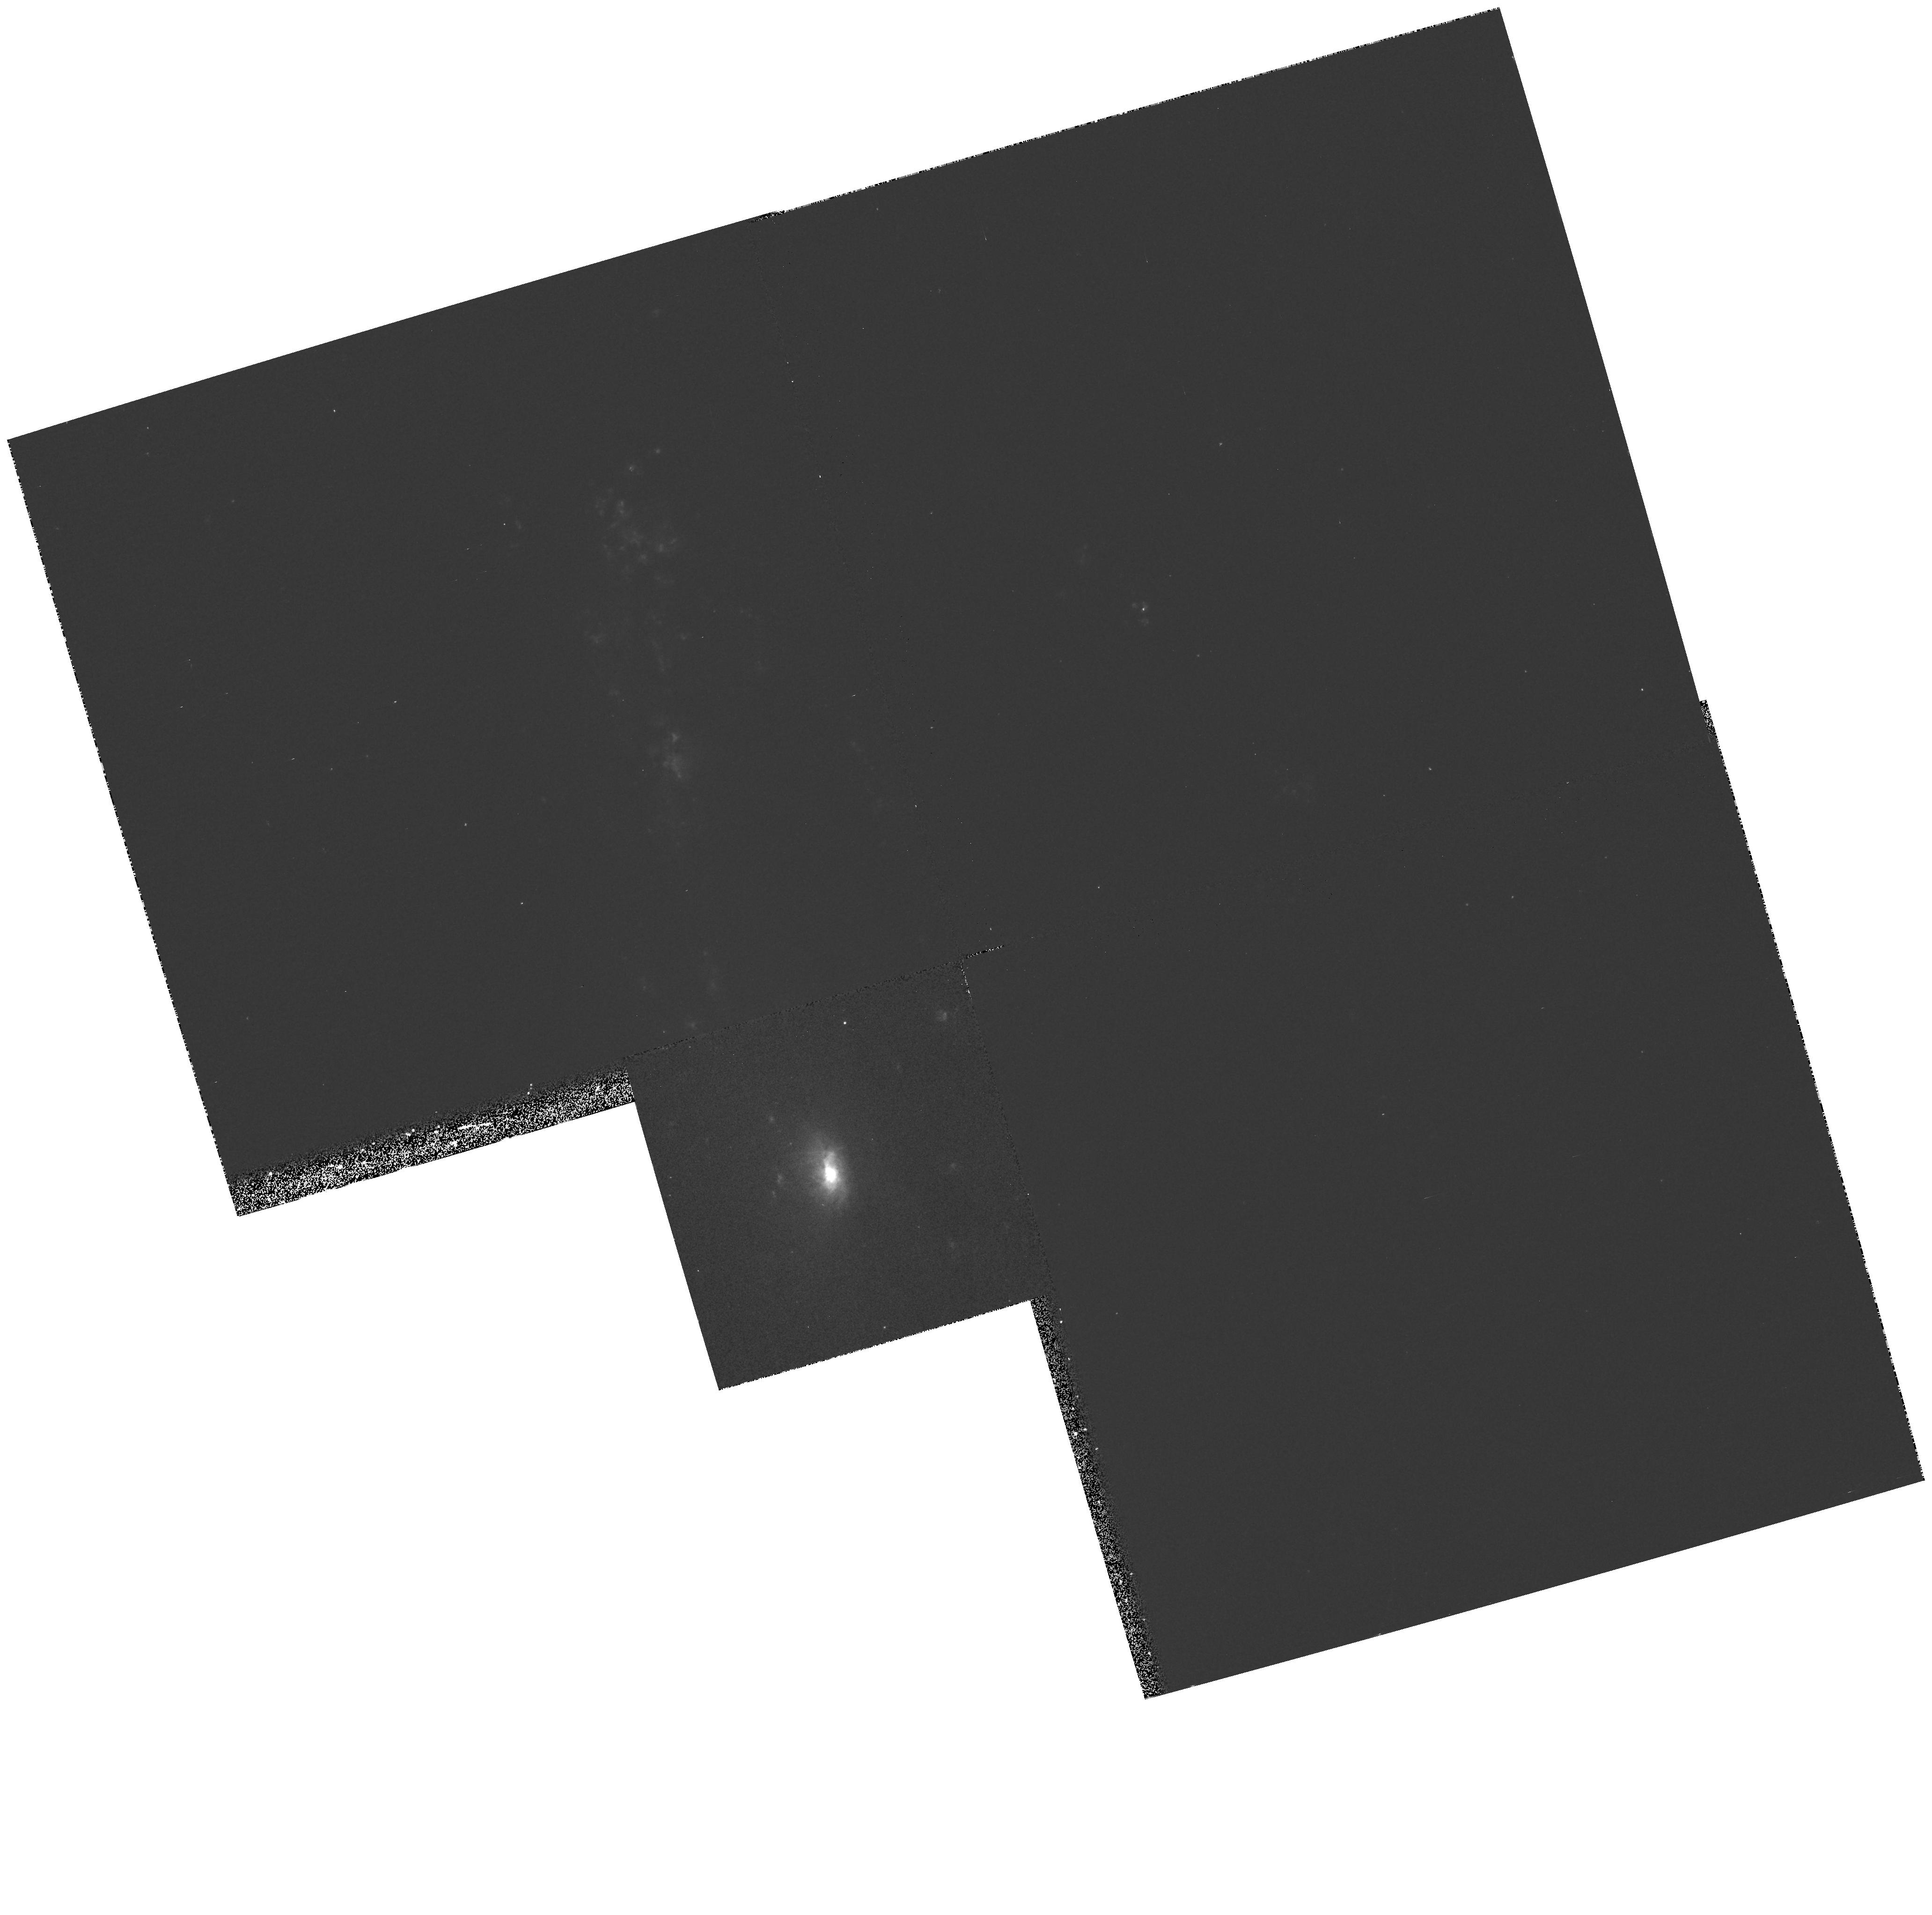
Target: NGC4569. Instrument: WFPC2/PC. Filter: F656N. Exposure: 13 min. Observation ID: hst_6436_03_wfpc2_pc_f656n_u3n103

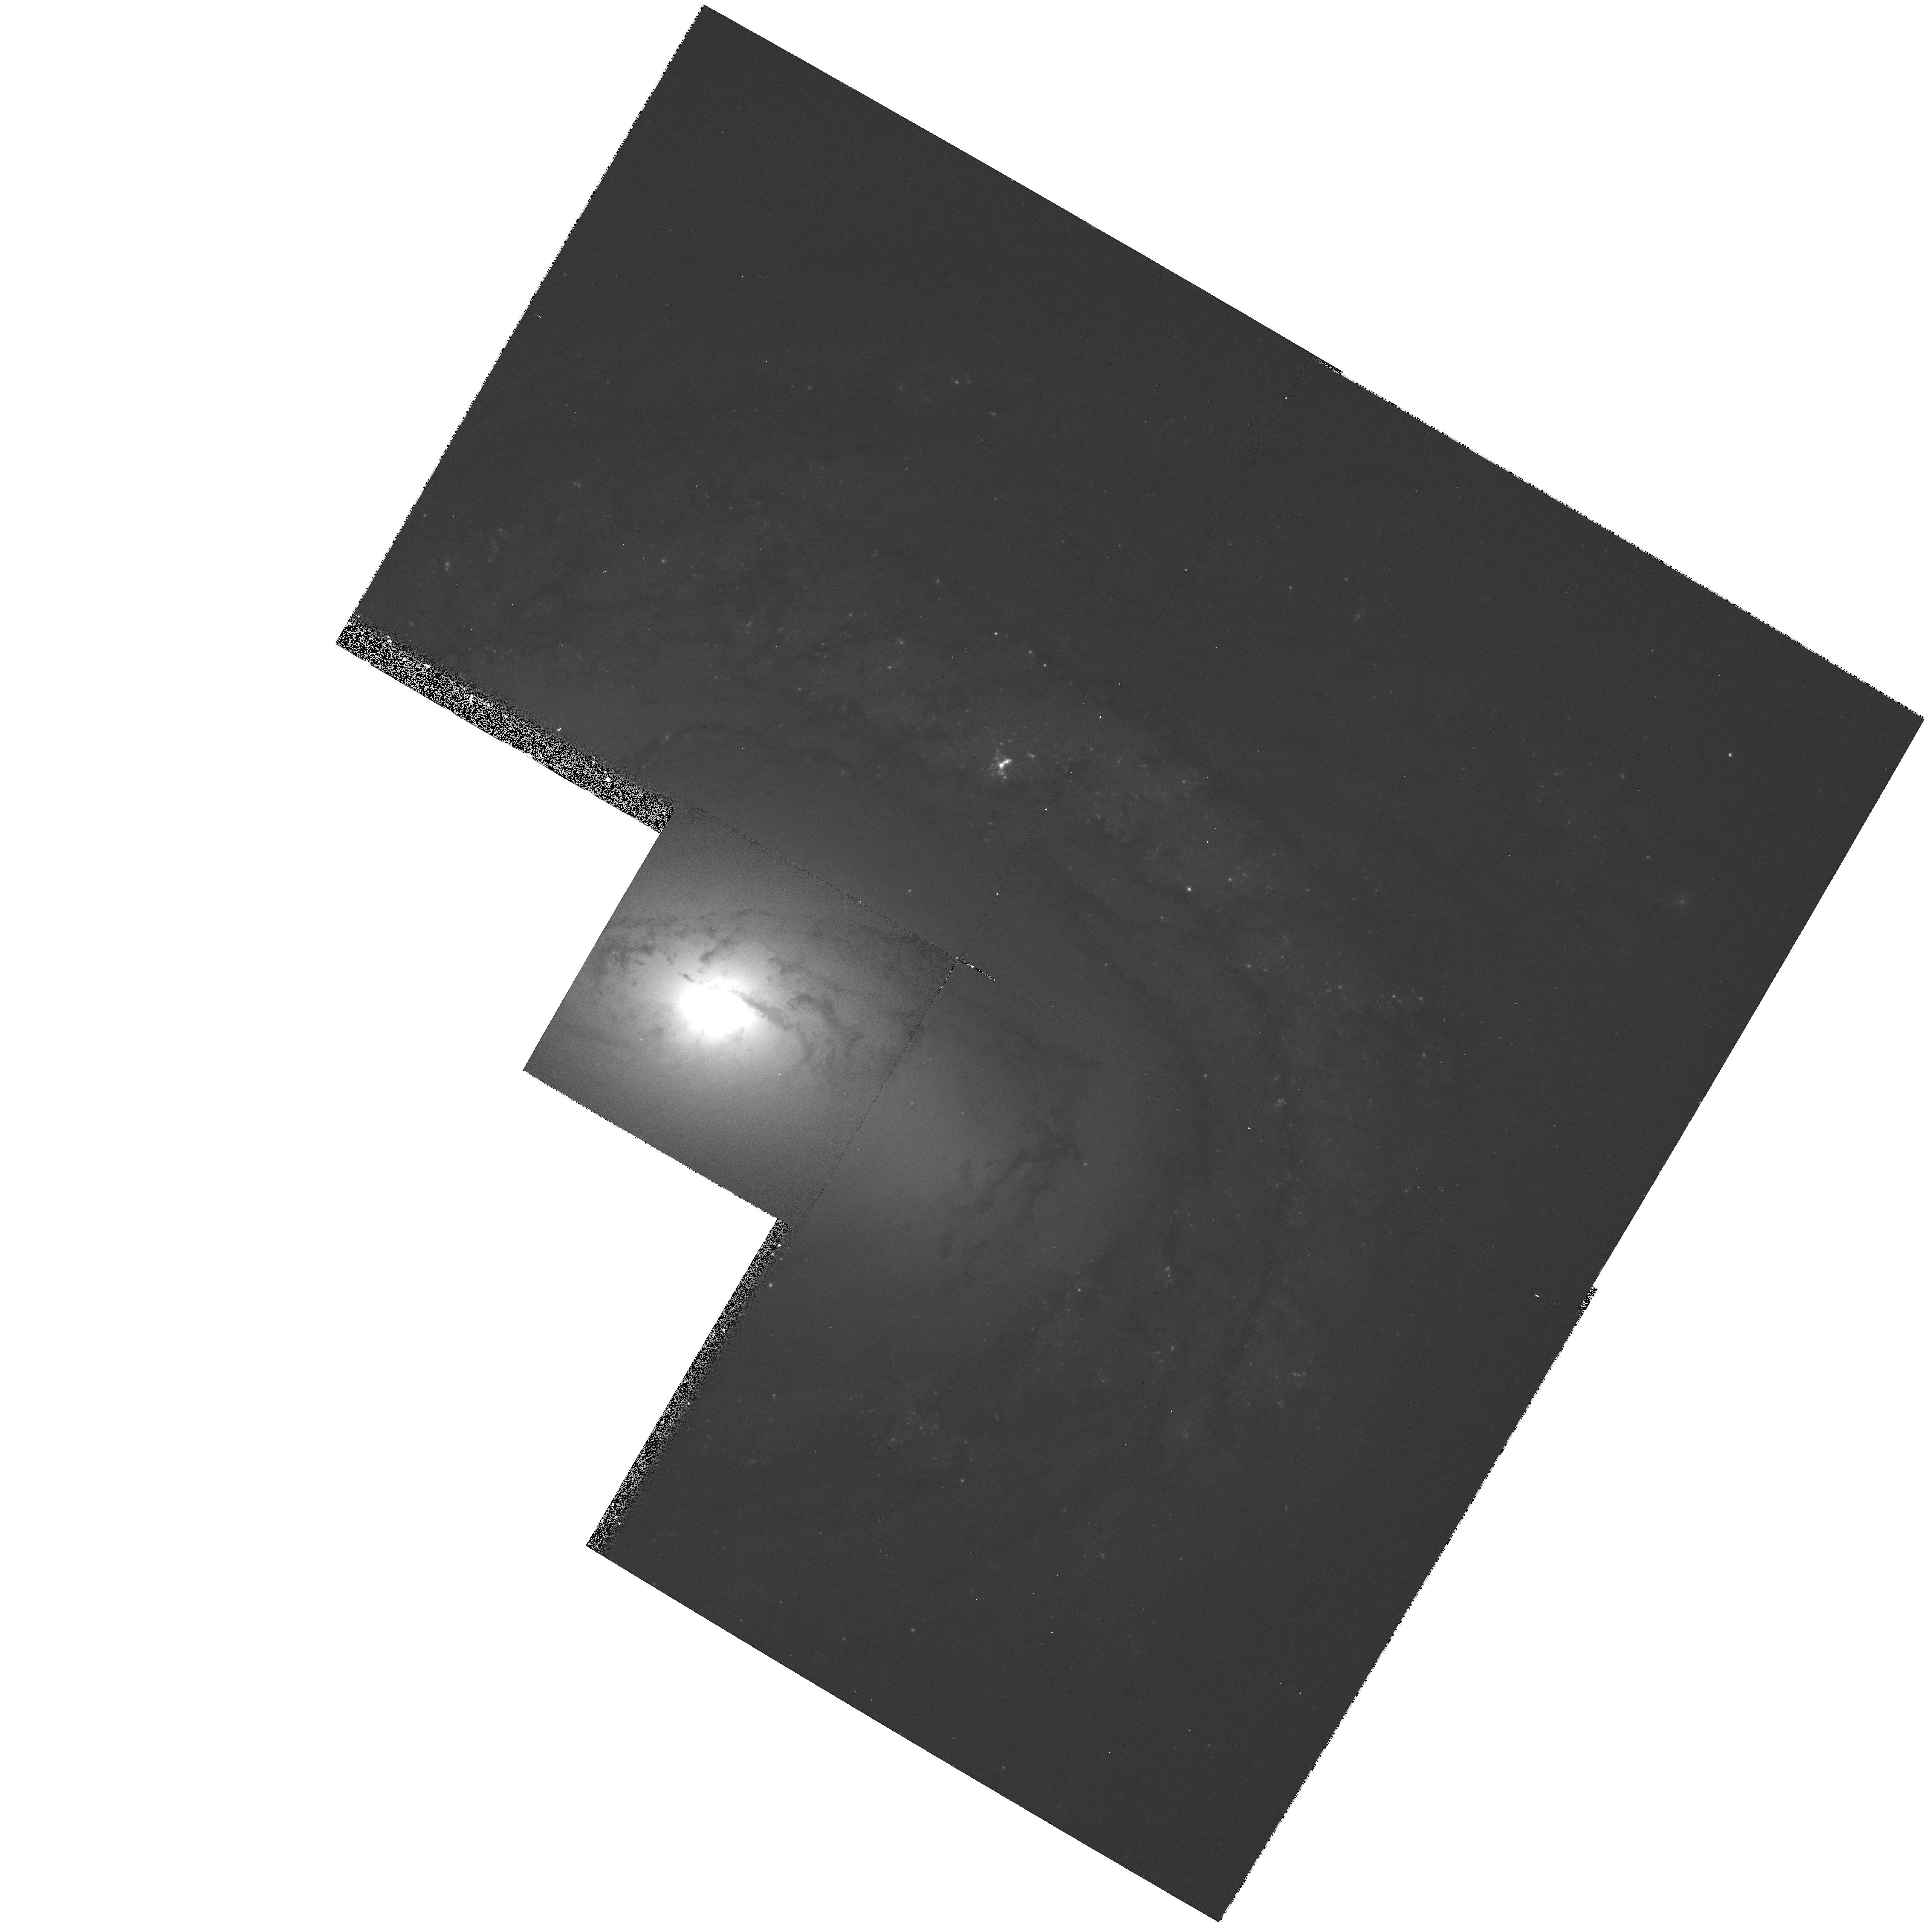
Target: NGC4579. Instrument: WFPC2/PC. Filter: F547M. Exposure: 12 min. Observation ID: hst_6436_04_wfpc2_pc_f547m_u3n104

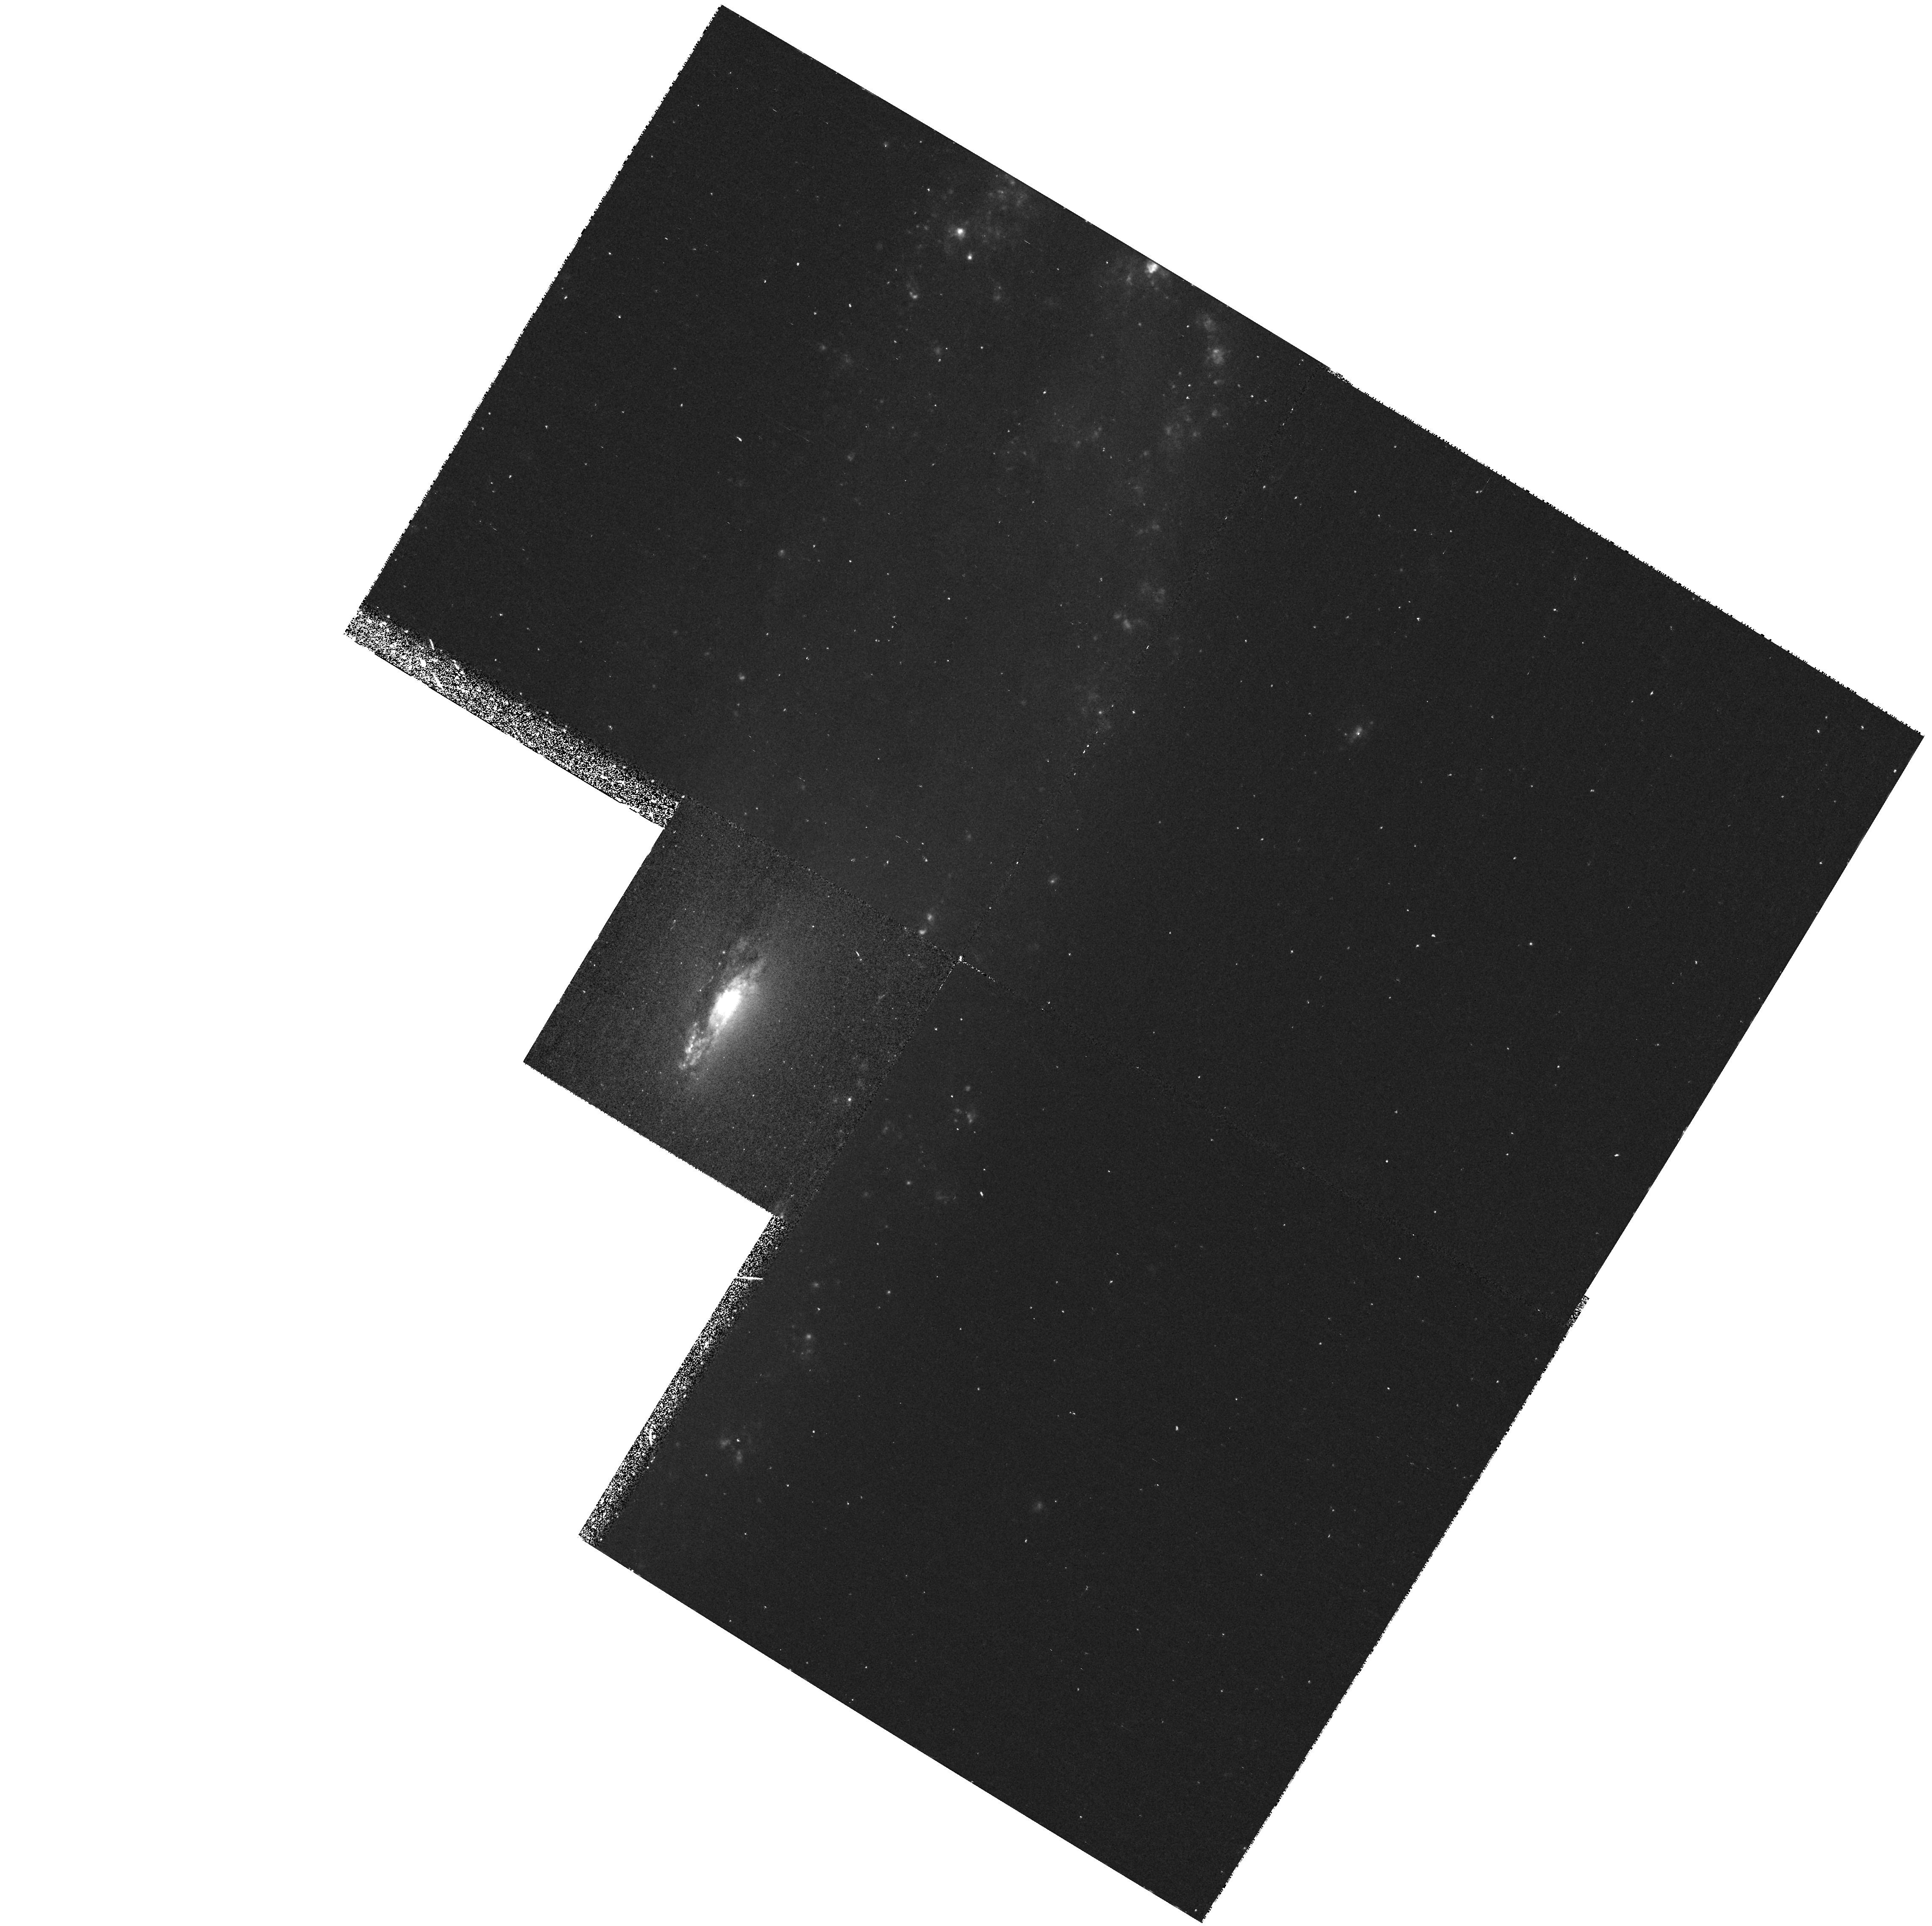
Target: NGC4192. Instrument: WFPC2/PC. Filter: F656N. Exposure: 43 min. Observation ID: hst_6436_02_wfpc2_pc_f656n_u3n102

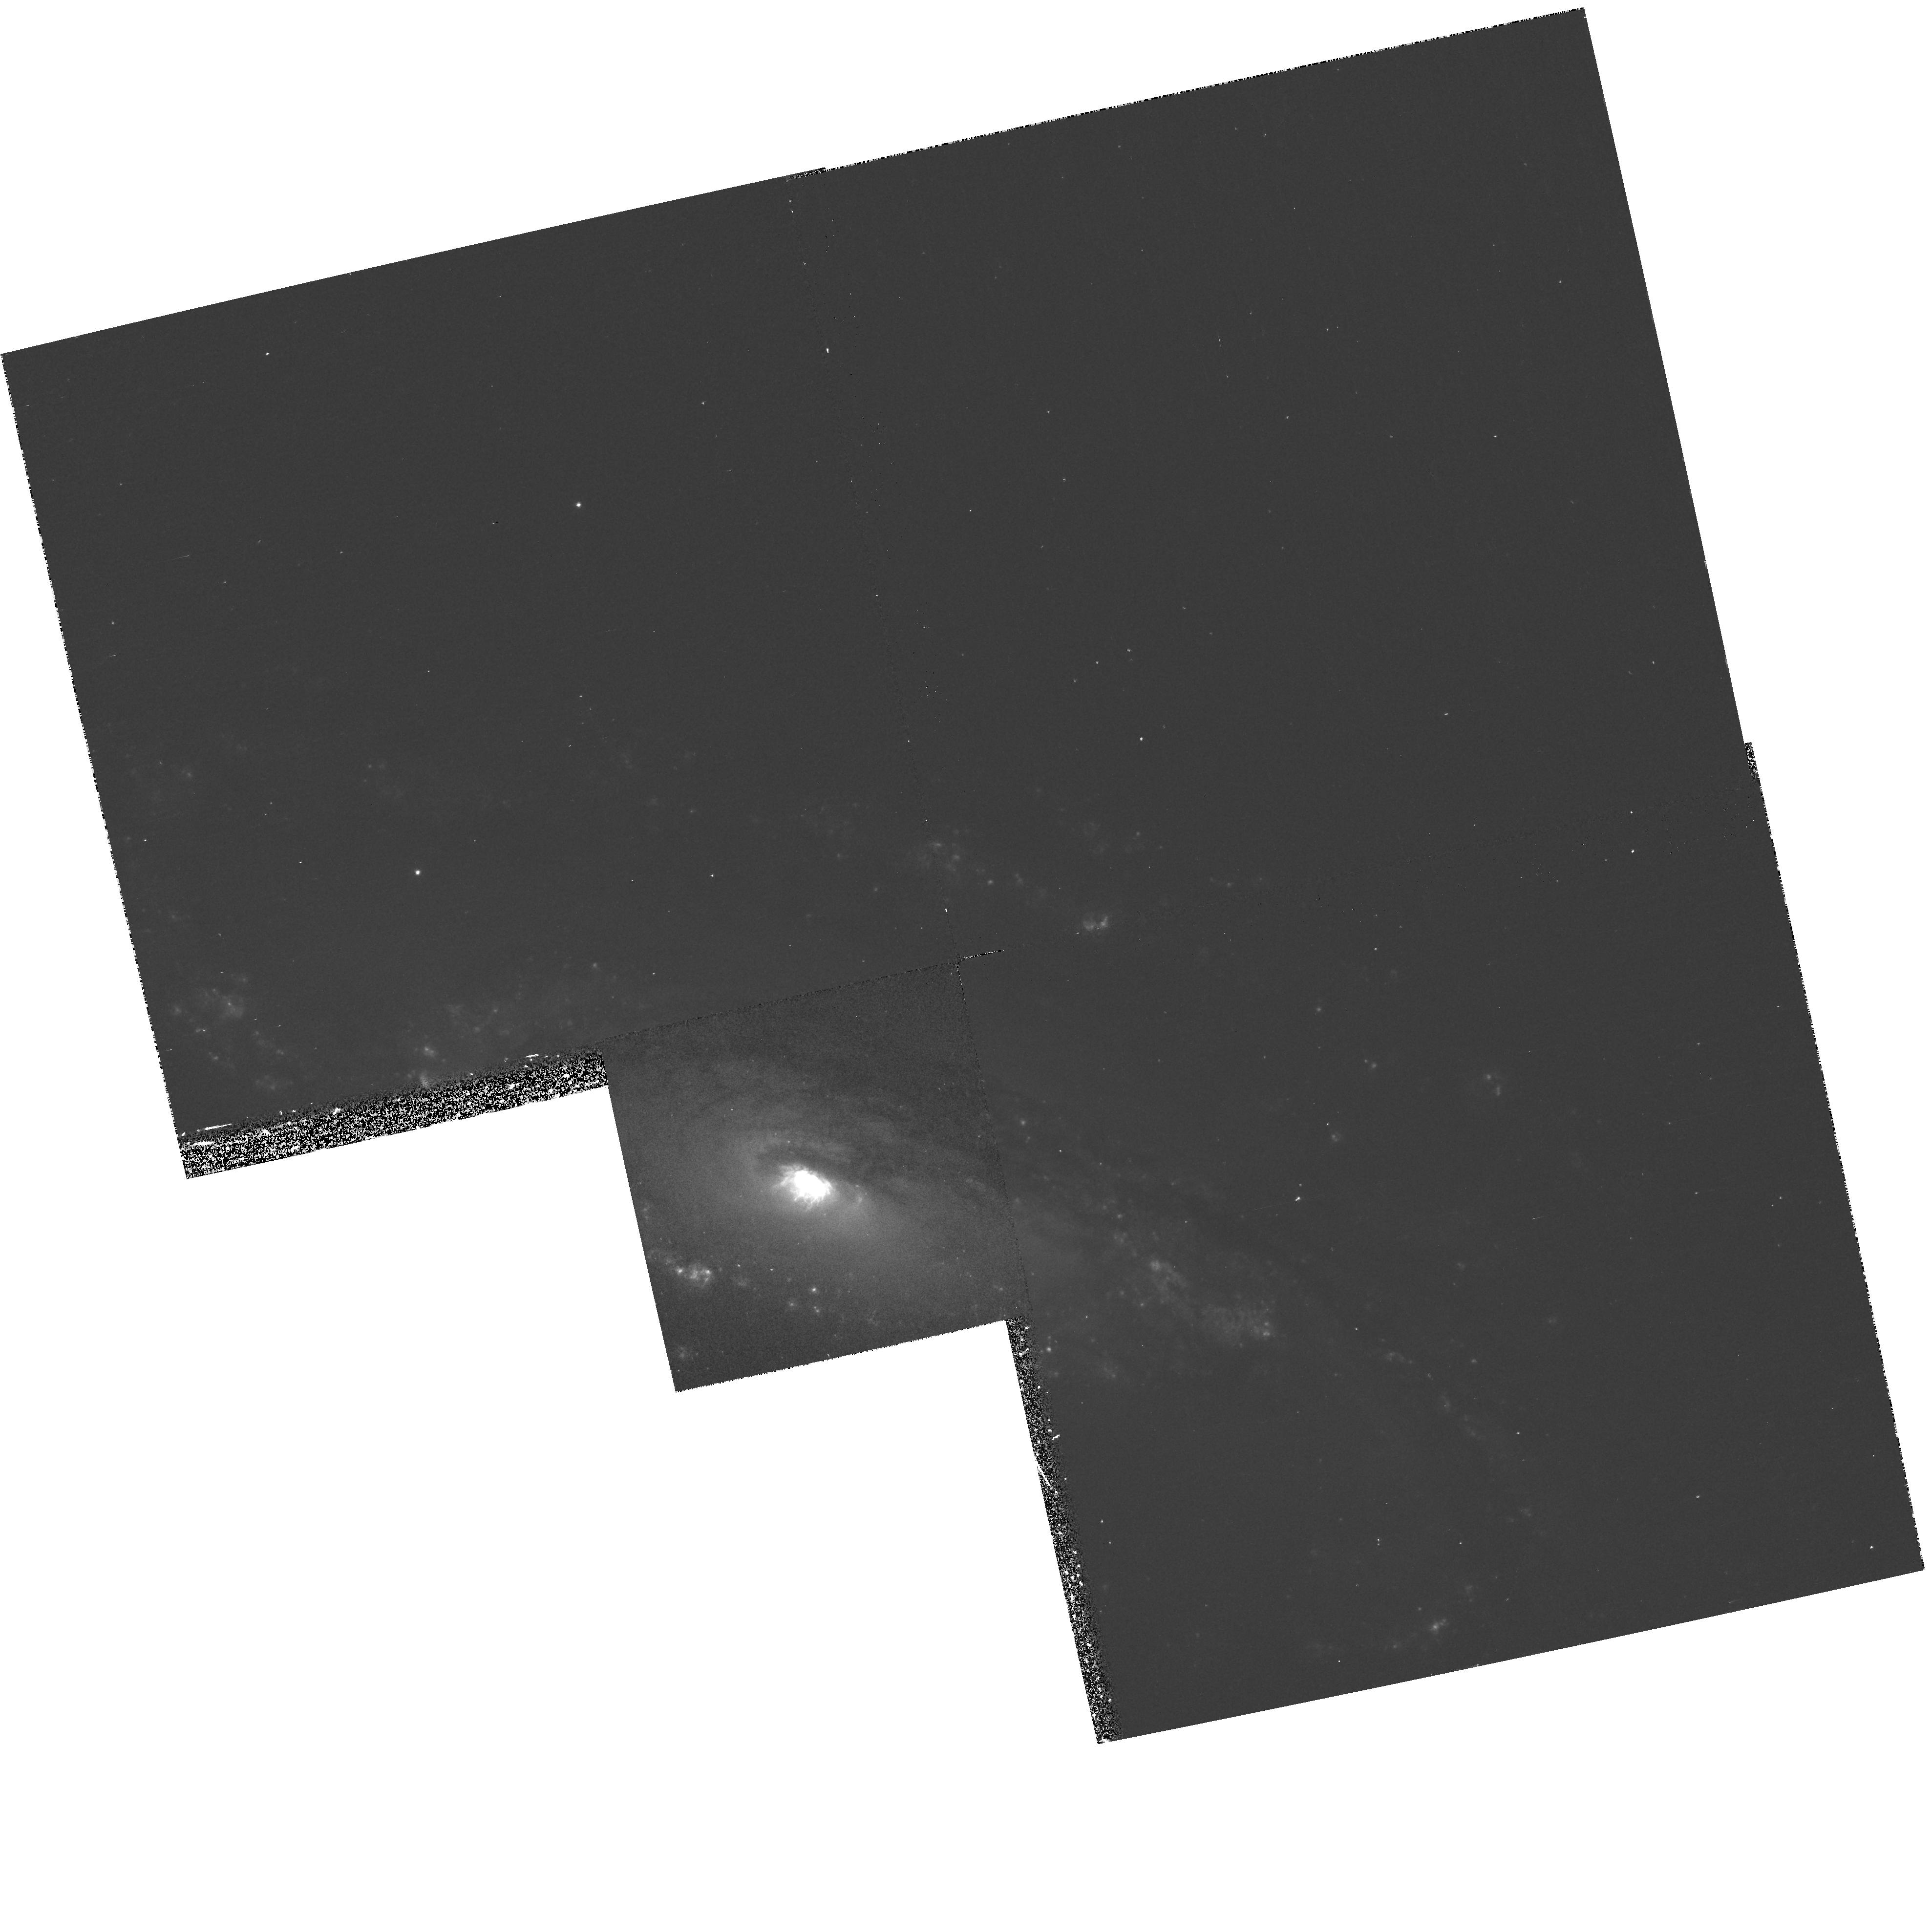
Target: NGC5005. Instrument: WFPC2/PC. Filter: F658N. Exposure: 23 min. Observation ID: hst_6436_05_wfpc2_pc_f658n_u3n105

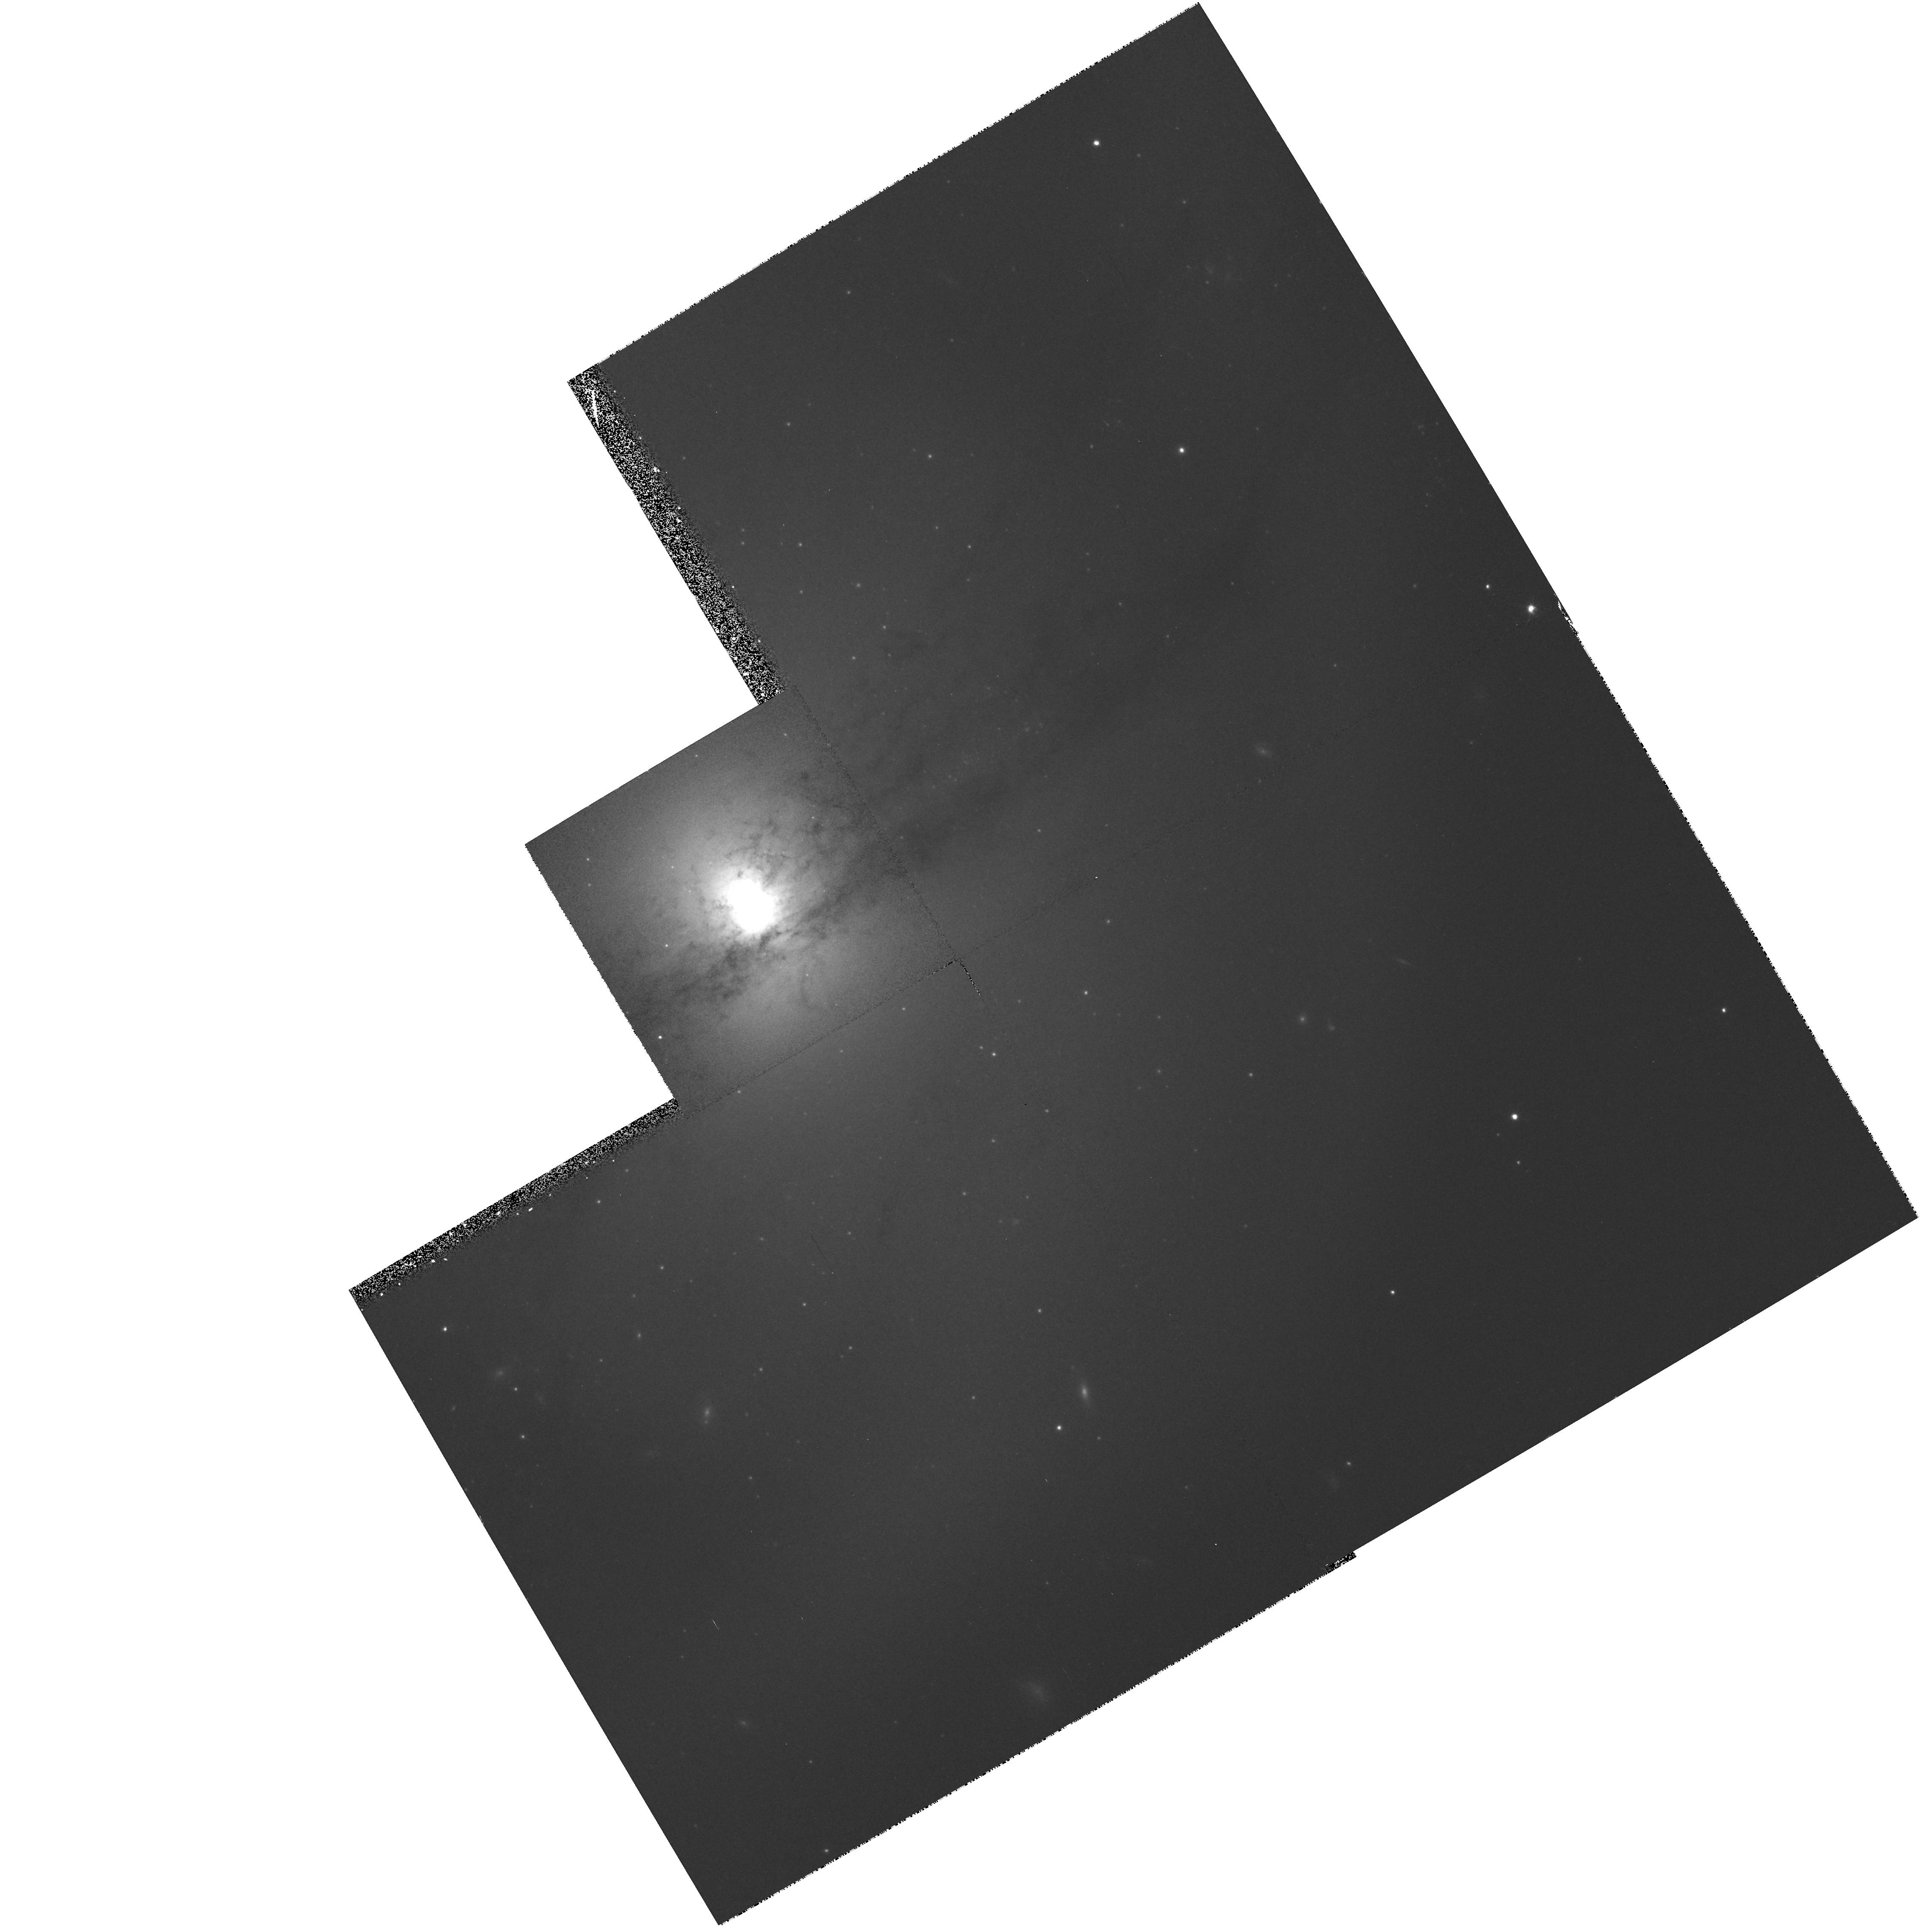
Target: NGC3718. Instrument: WFPC2/PC. Filter: F791W. Exposure: 12 min. Observation ID: hst_6436_01_wfpc2_pc_f791w_u3n101

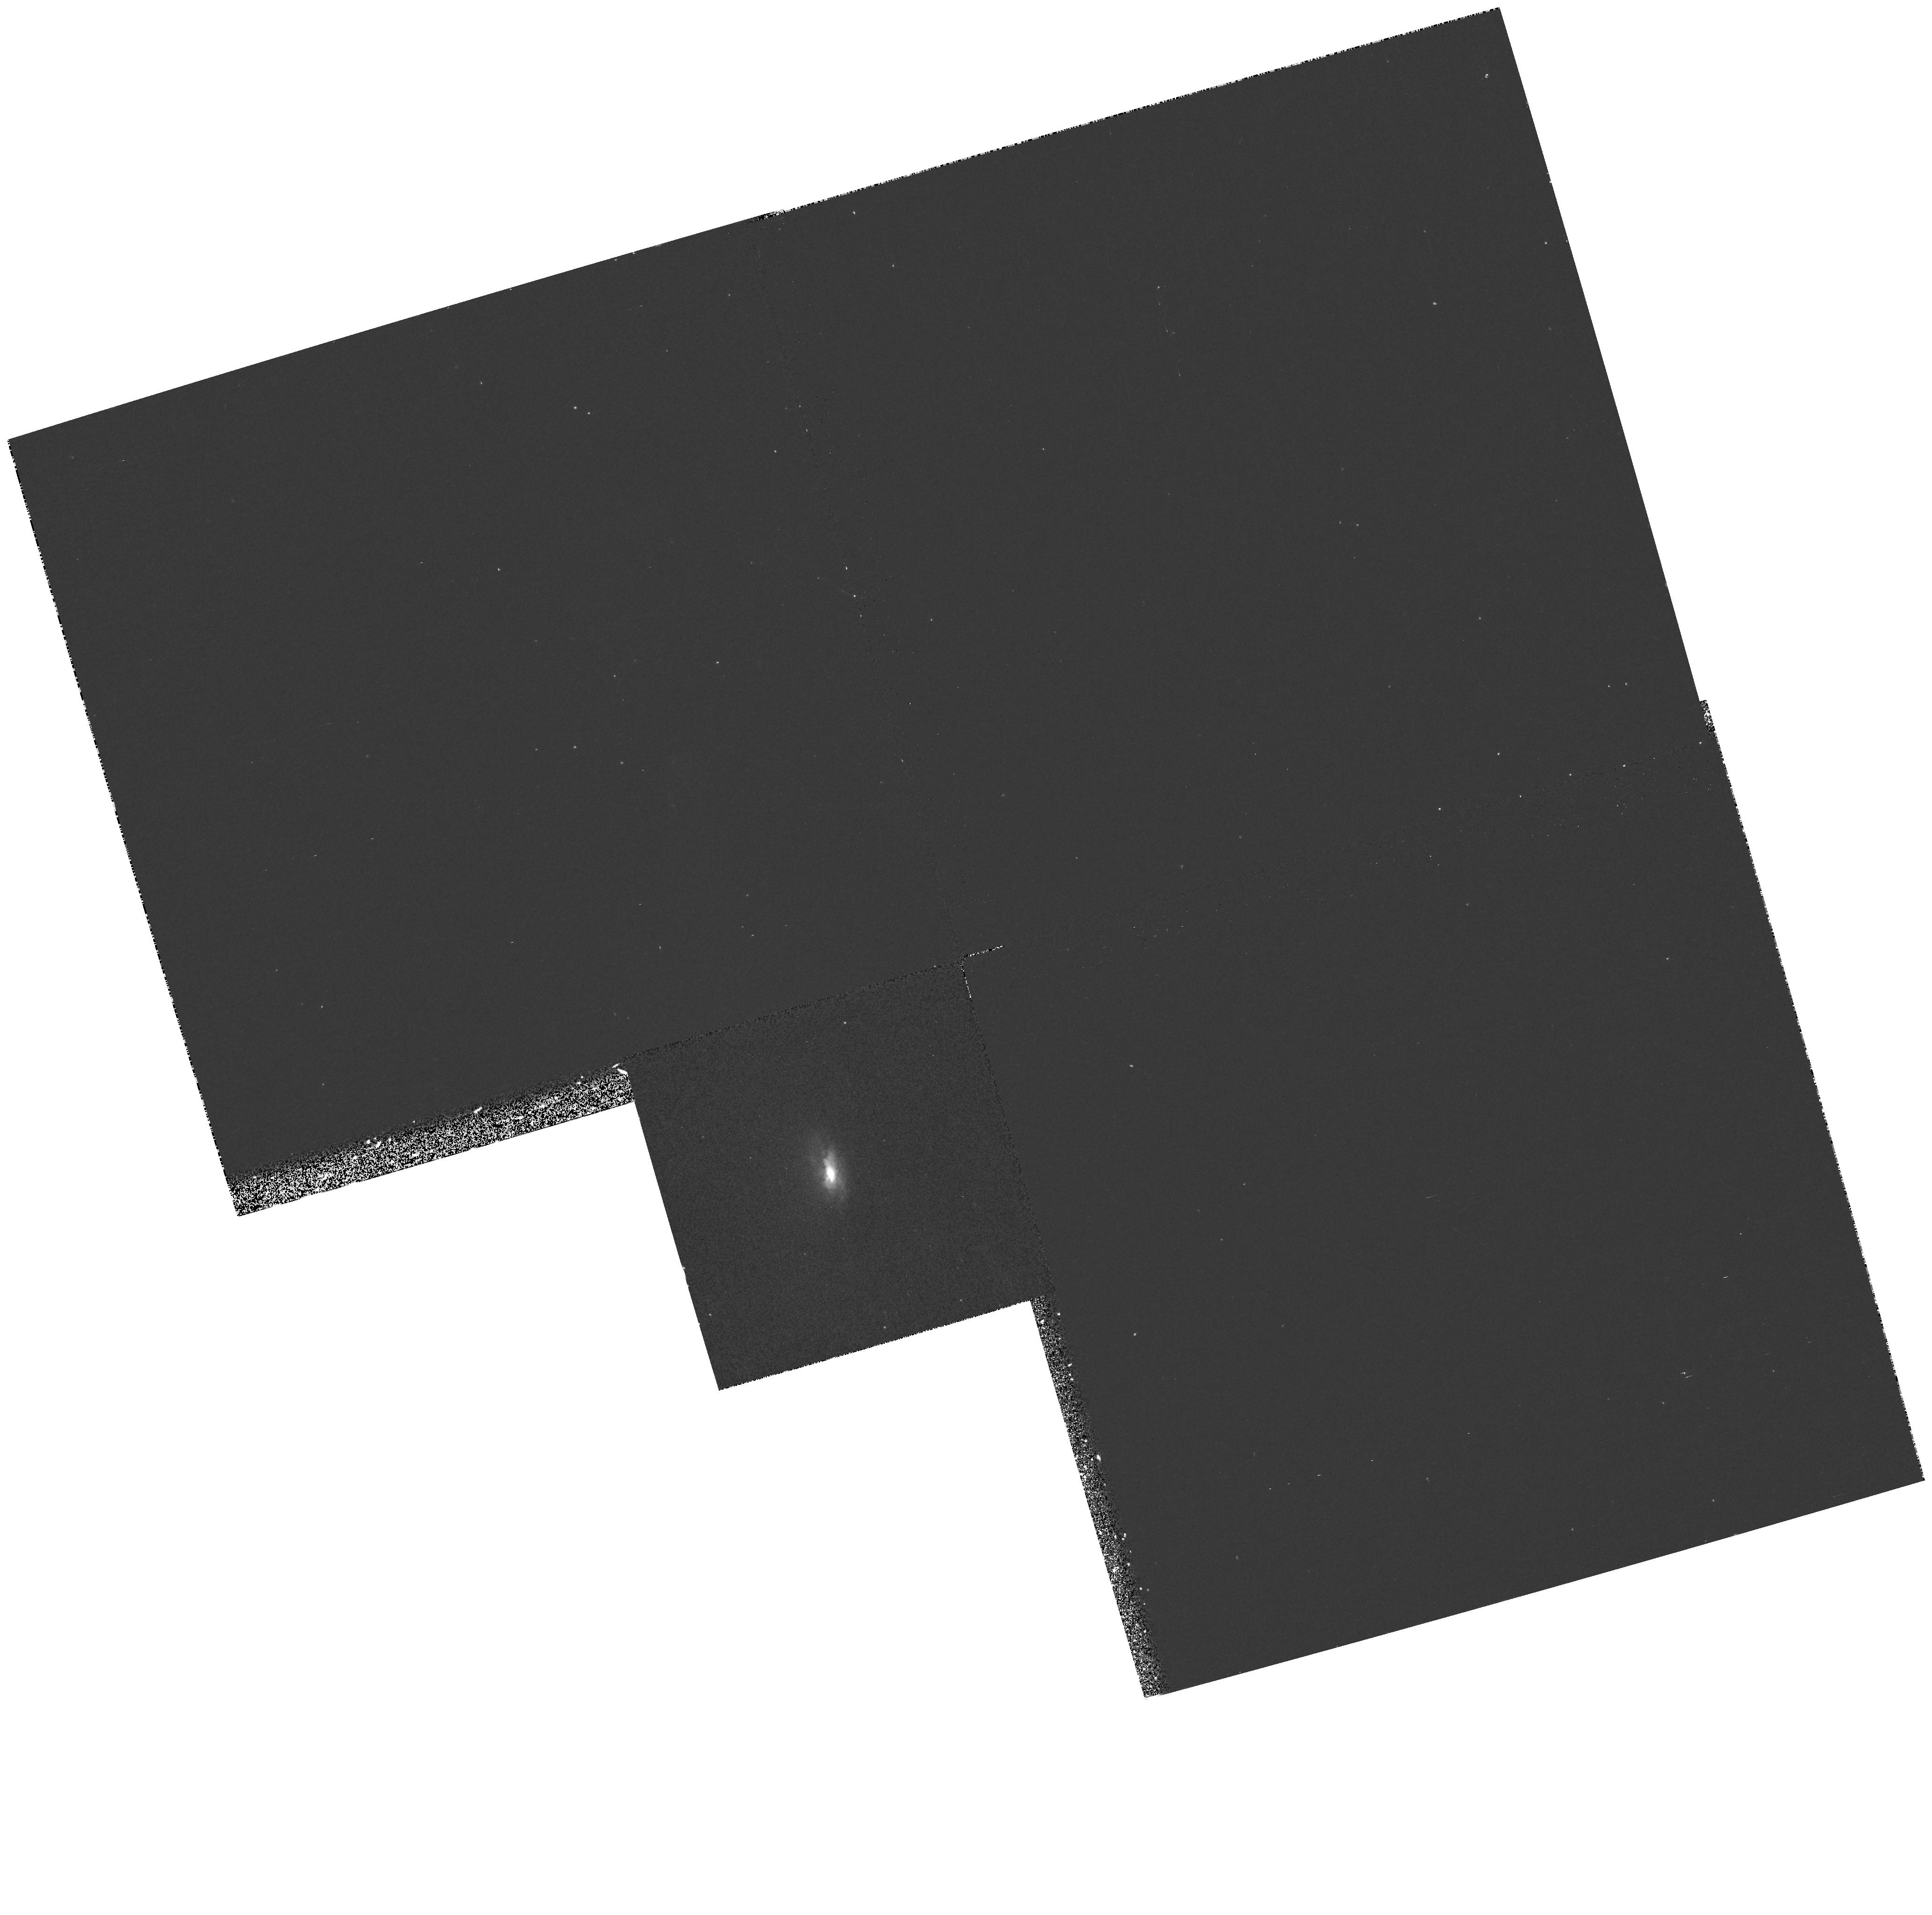
Target: NGC4569. Instrument: WFPC2/PC. Filter: F502N. Exposure: 17 min. Observation ID: hst_6436_03_wfpc2_pc_f502n_u3n103

High-Resolution Narrow-Band Imaging of LINERs, in Search of Their Central Engines (PI: Maoz, Dan)

More than 30% of all galaxies contain LINER nuclei, which may be the weakest but most common manifestation of quasar activity. The nature of LINERs has, however, remained controversial. We propose narrow-band [OIII]5007 and Halpha+[NII] imaging of the nuclei of five LINER galaxies. These galaxies are representative of two types of LINERs that have been discovered by previous HST UV observations: UV bright, possessing a compact nuclear UV continuum source, and UV dark. We will use the images to test models for the central engines of LINERs, and to see whether the difference between UV-bright and UV-dark LINERs is the result of obscuration, episodic activity of the central UV source, or the absence of an AGN-like ionizing continuum source. Comparison of the results to similar data for Seyfert nuclei will test the idea that there is continuity between the properties of LINERs and more luminous AGNs. Although this is a self-contained project with its own objectives, the results will contribute to a large, on-going program of UV spectroscopy ( HST/FOS, approved Cycle 5), IR spectroscopy ( ISO, approved), radio mapping ( VLA, approved) and X-ray imaging spectroscopy ( ROSAT and ASCA archival data). The multiwavelength database from this program will allow a unique, comprehensive study of a well-defined sample of LINERs.